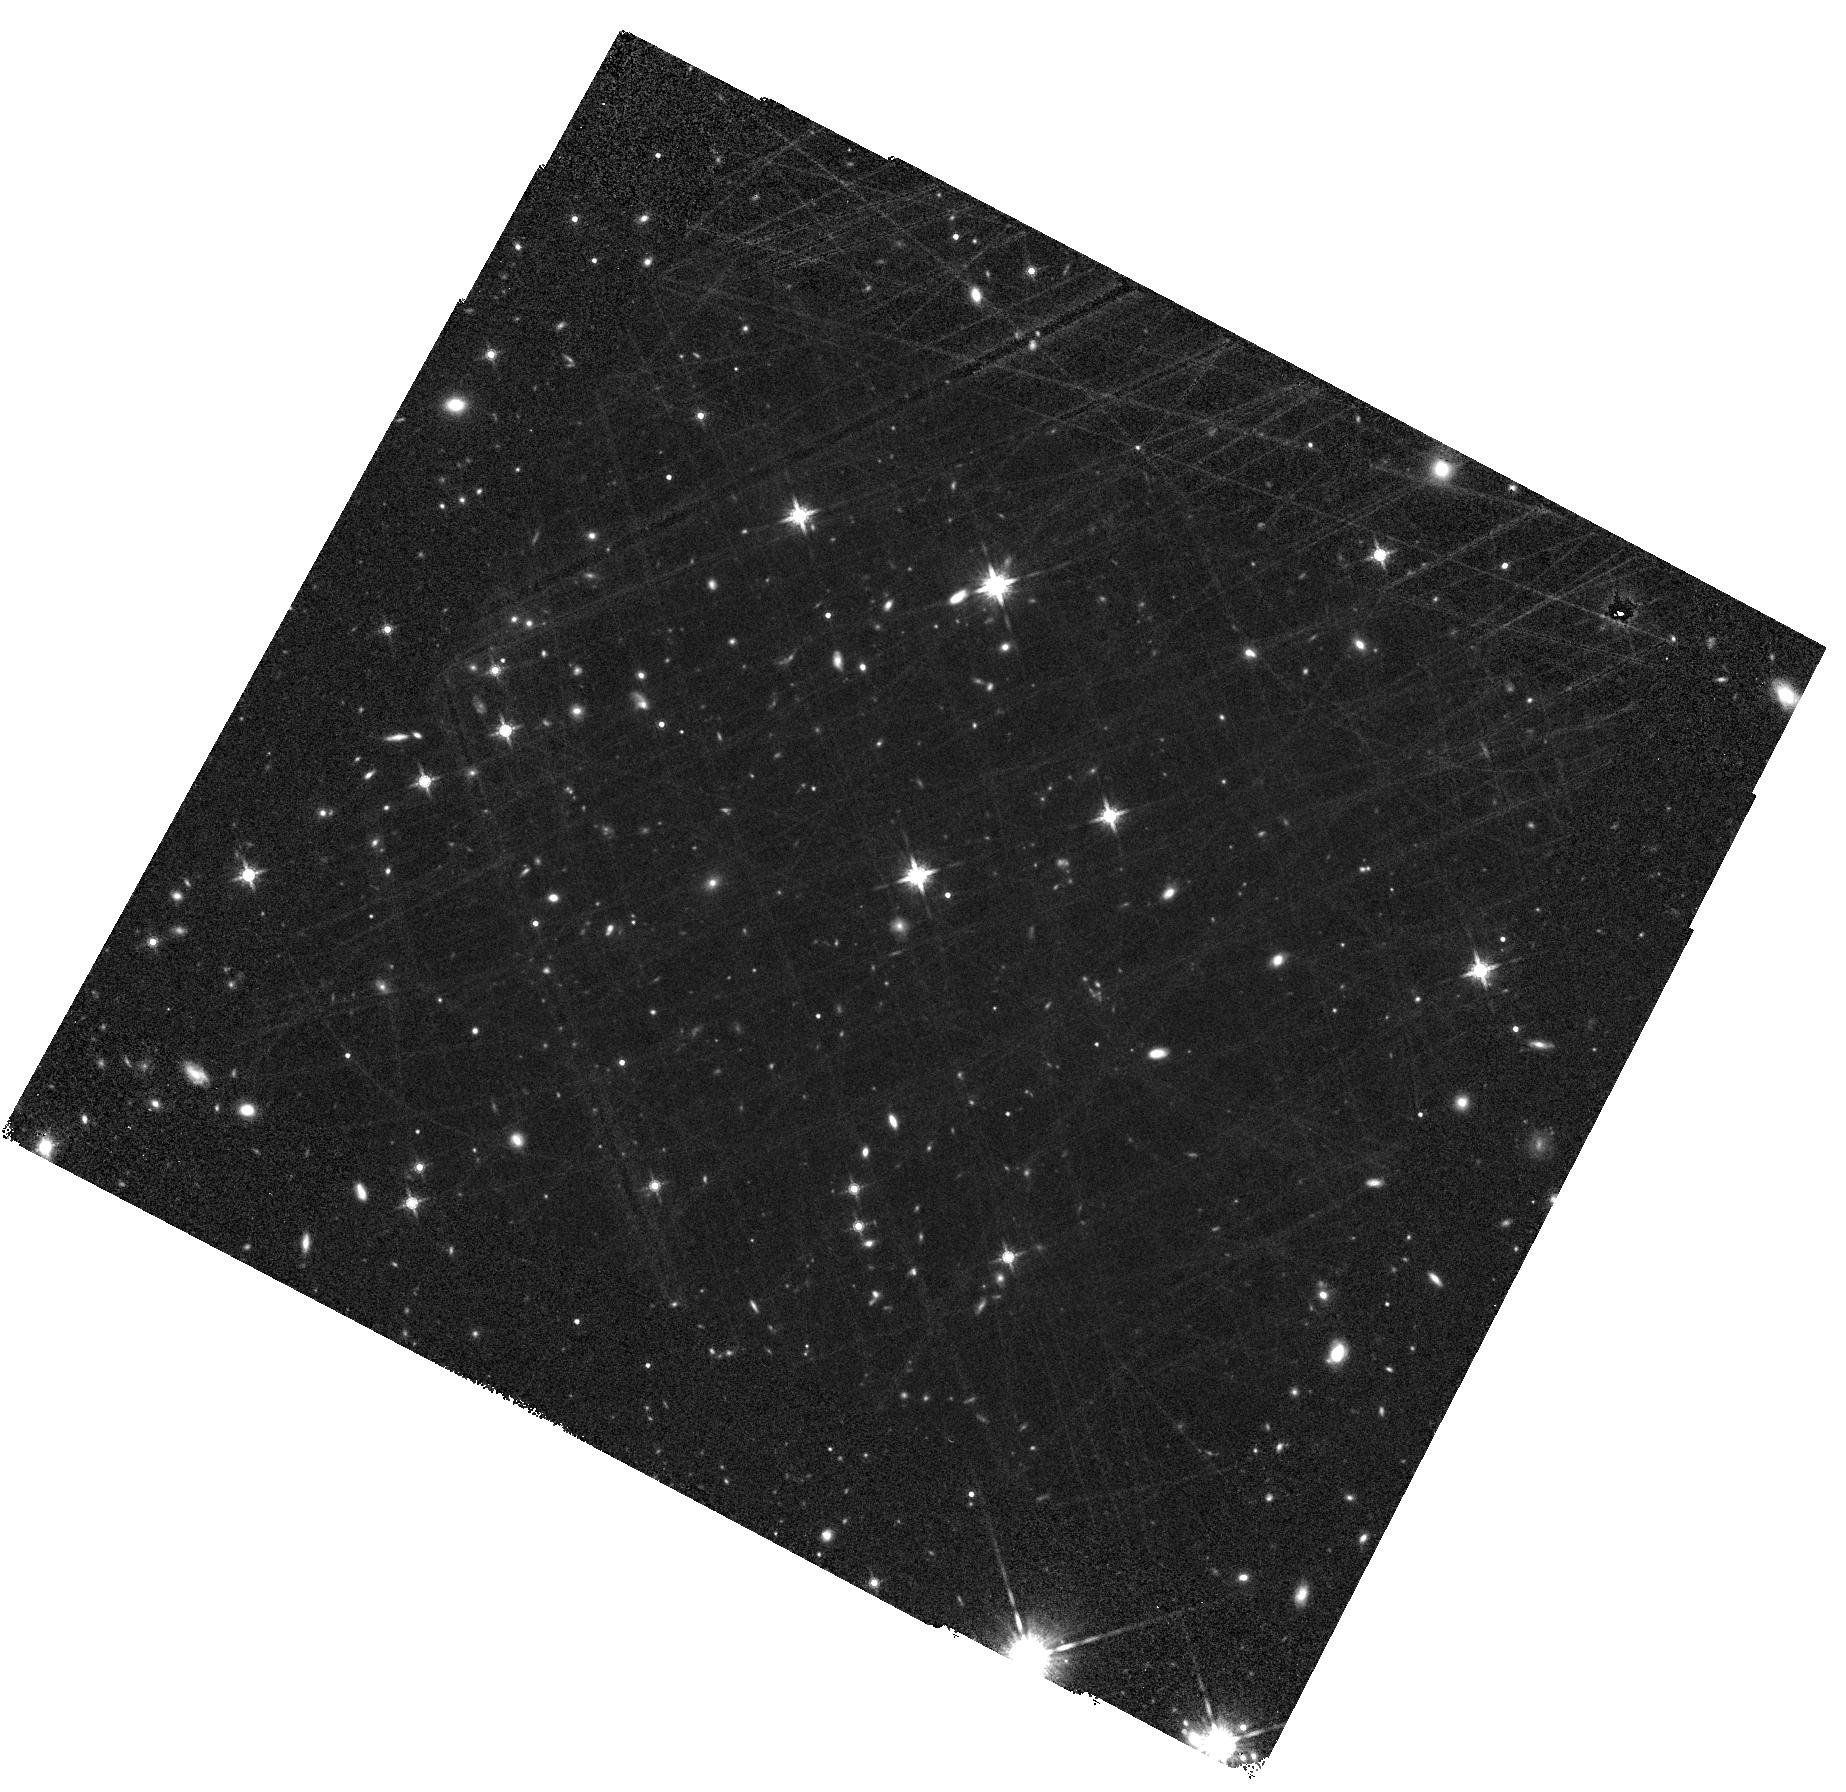
Target: WISEA-J0855YEAR2025.8542. Instrument: WFC3/IR. Filter: F160W. Exposure: 1.1 h. Observation ID: hst_17403_05_wfc3_ir_f160w_if8s05

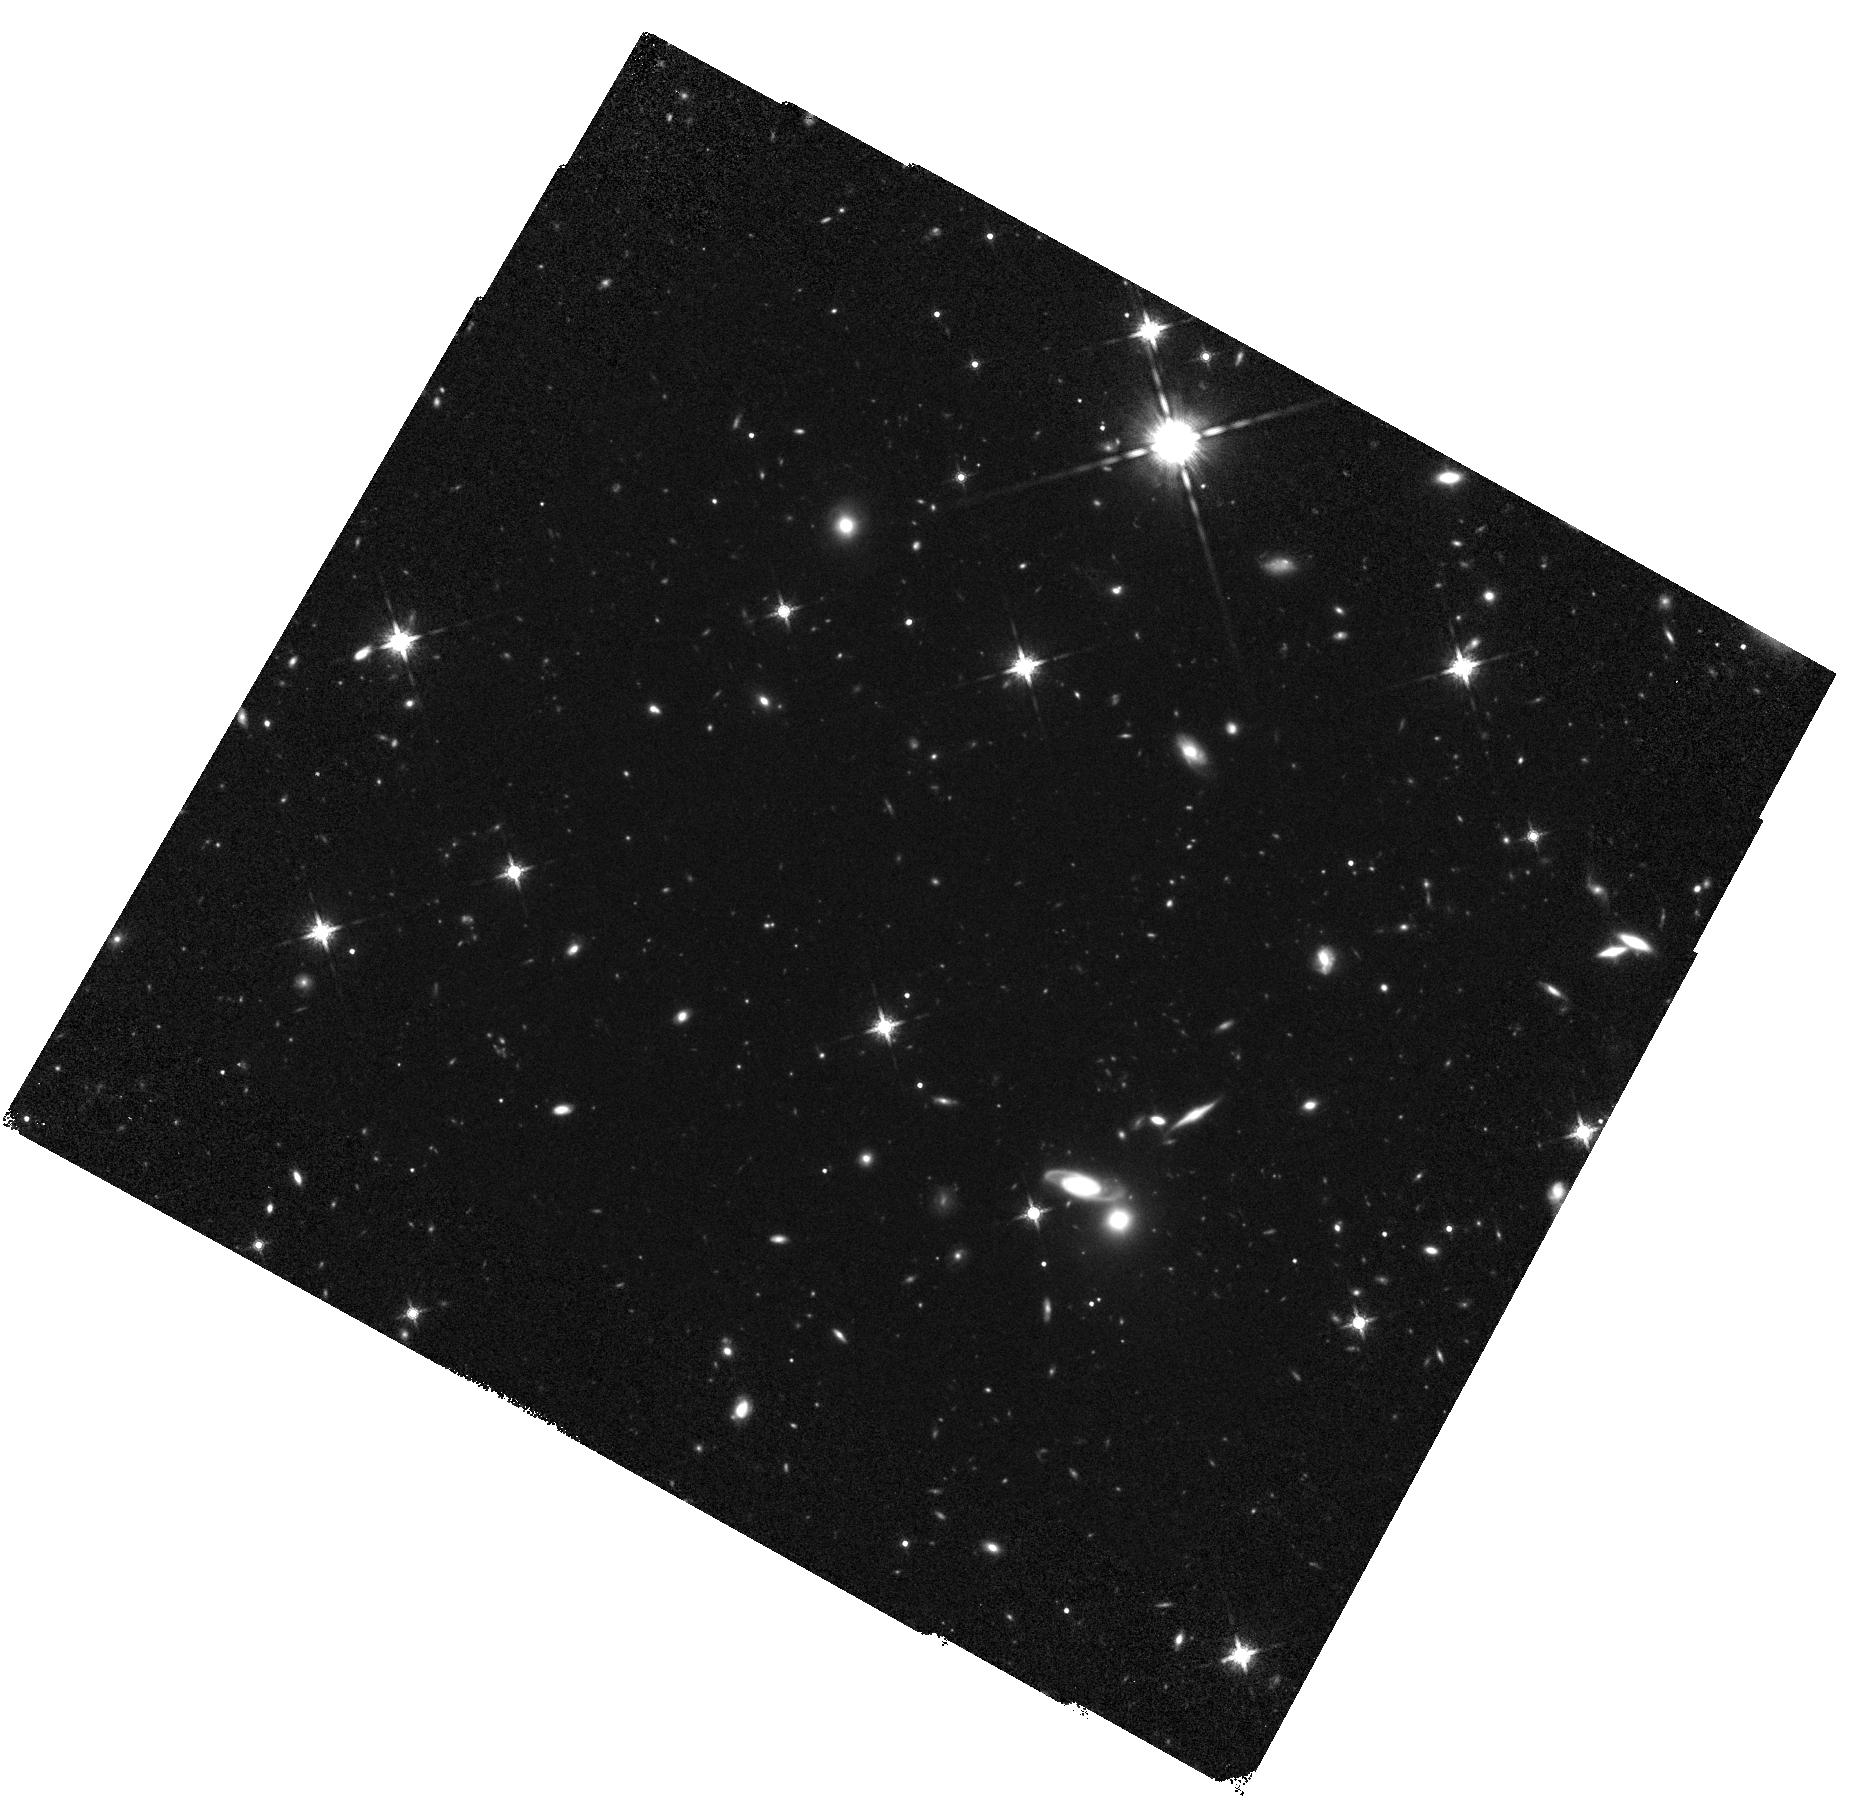
Target: WISEA-J085510.74-071442.5. Instrument: WFC3/IR. Filter: F160W. Exposure: 1.1 h. Observation ID: hst_17403_03_wfc3_ir_f160w_if8s03

Astrometric search for Planets orbiting the closest Y Dwarf (PI: Bedin, Luigi R.)

Located at 2.2 pc, the ~250K Y2 (sub-)brown dwarf WISE J085510.83-071442.5 is the fourth closest known system to Earth. Studying this object provides unique insights into brown dwarf (and exoplanet) atmospheric properties, thermal evolution, multiplicity, and planet-hosting prospects. We propose to use HST to obtain one the most accurate annual parallax of this - or any - planetary-mass brown dwarf to date, achieving an unprecedented accuracy of 200 micro-arcseconds, and constraining its absolute space motion to equivalent accuracy. More importantly, we will be able to search for faint companions co-moving with the target, either resolved or through astrometric perturbations of its linear motion, the latter probing down to a few Earth masses. HST is the optimal facility for precision astrometric measurement of WISE 0855-0714, as this source is too cool and faint at optical and near-infrared wavelengths to observe with ground-based facilities or Gaia. Our observations will improve current astrometric precision of this source by a factor of 40 and anchor future JWST measurements of this and other cold brown dwarfs, while providing high-precision distance and motion measurements and tight constraints on planetary-mass companions for one of the closest ``stellar object'' to the Sun.